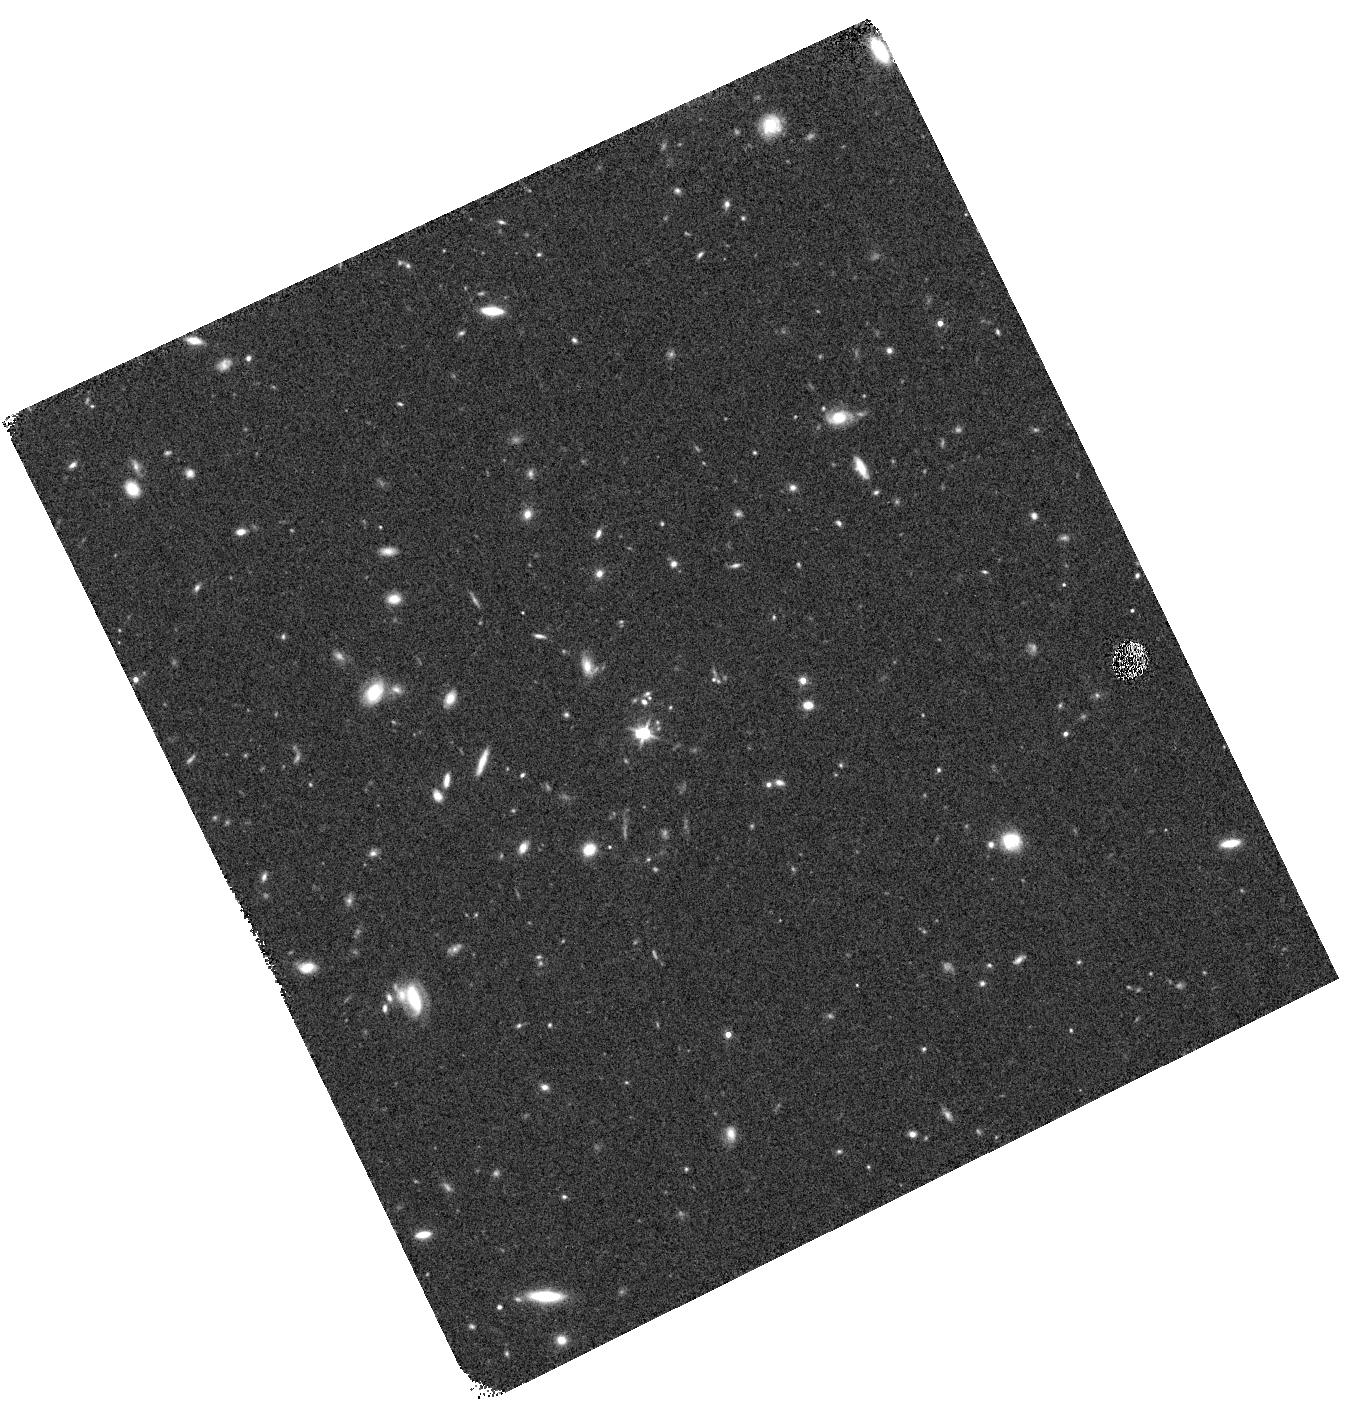
Target: J1211+0833. Instrument: WFC3/IR. Filter: F140W. Exposure: 8 min. Observation ID: hst_14200_01_wfc3_ir_f140w_icwu01

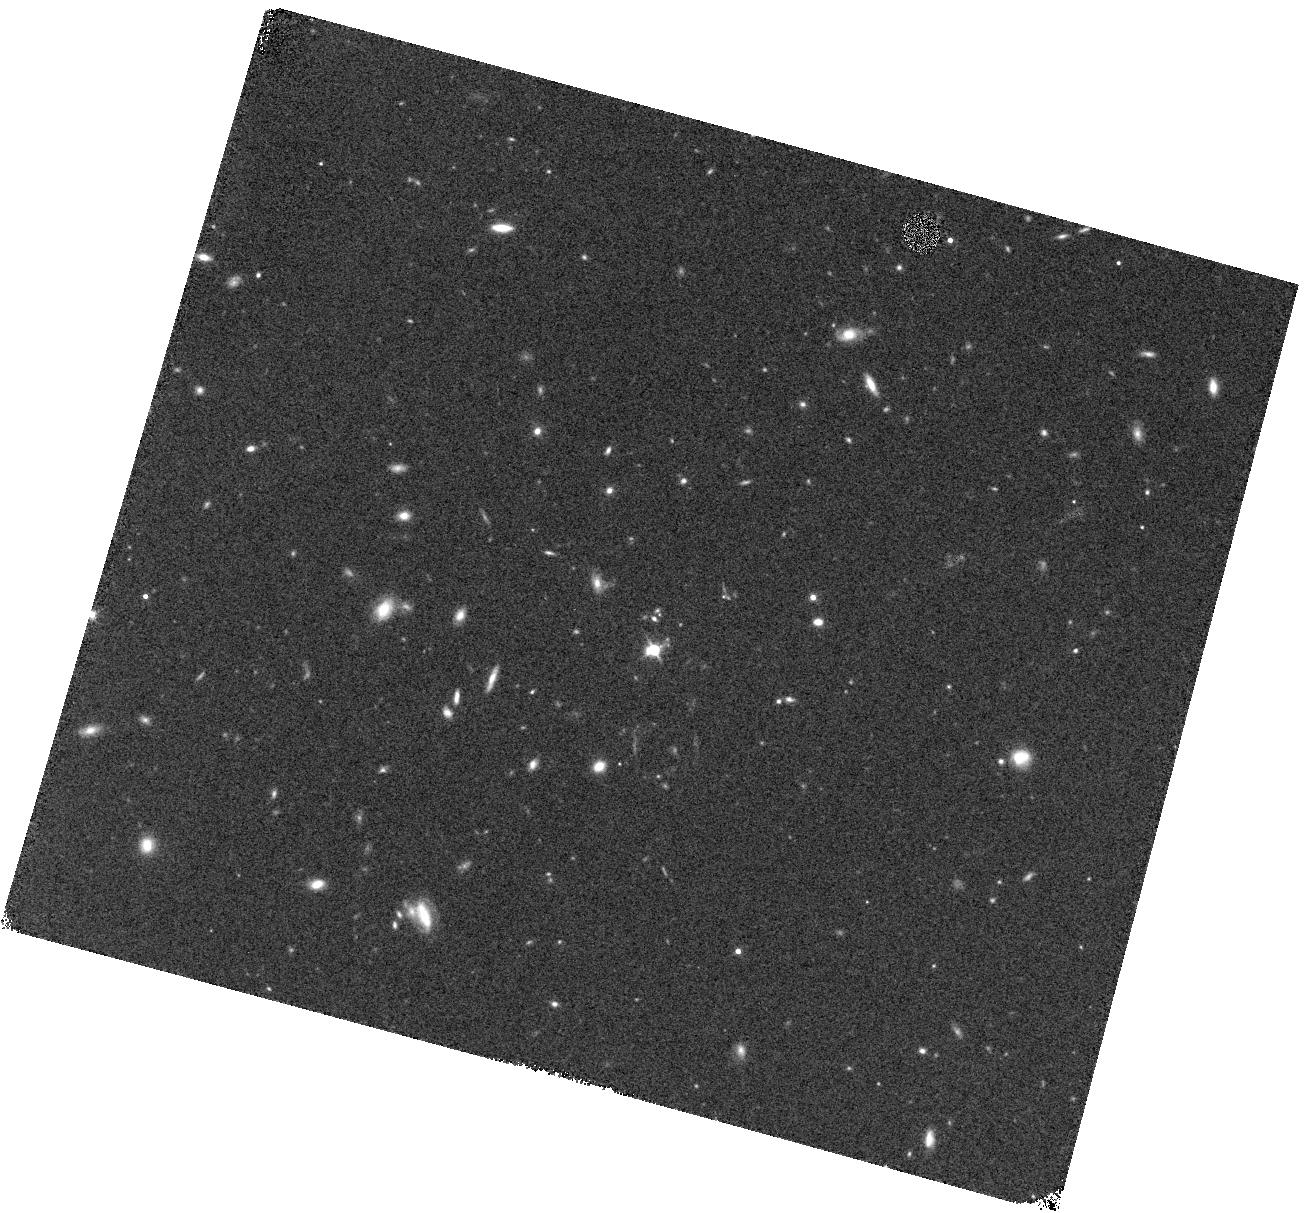
Target: J1211+0833. Instrument: WFC3/IR. Filter: F140W. Exposure: 8 min. Observation ID: hst_14200_03_wfc3_ir_f140w_icwu03

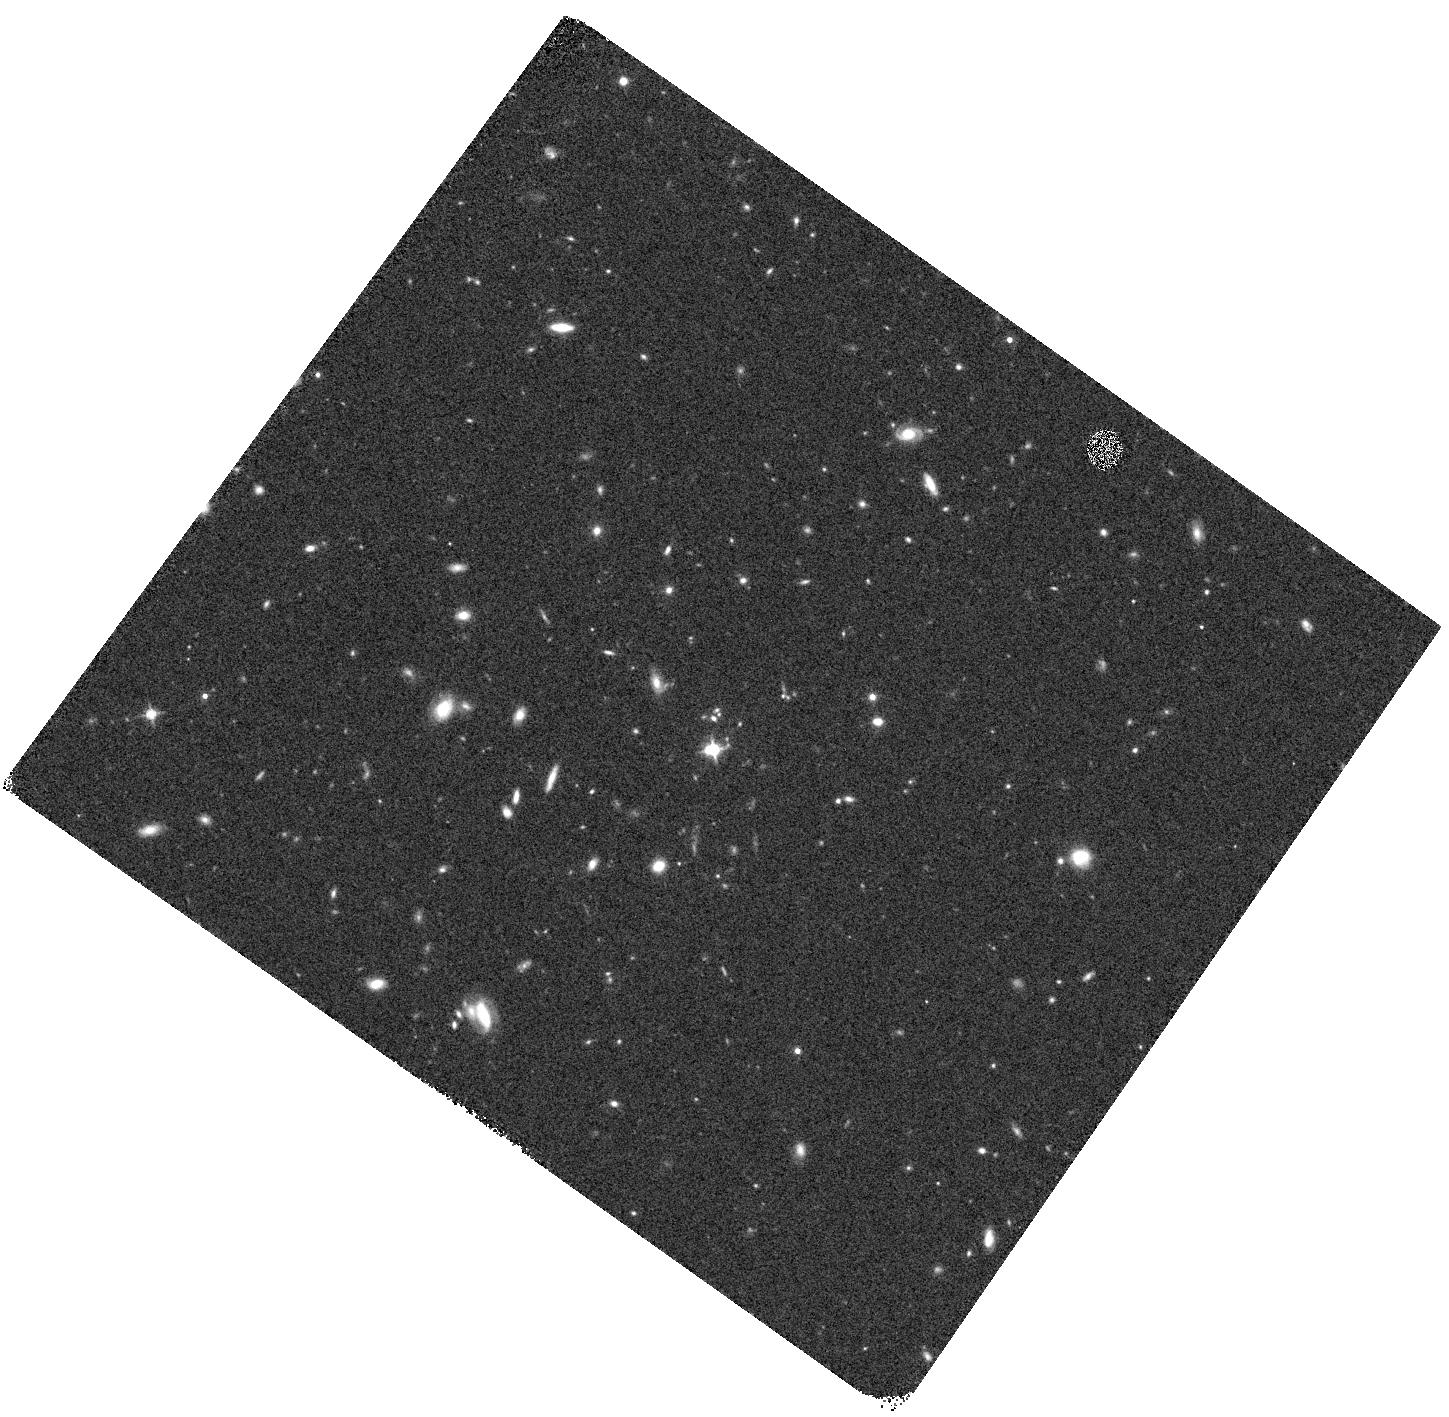
Target: J1211+0833. Instrument: WFC3/IR. Filter: F140W. Exposure: 8 min. Observation ID: hst_14200_02_wfc3_ir_f140w_icwu02

Revealing the host galaxy of a strong Milky Way-type 2175 Angstrom absorber at z = 2.12 (PI: Ma, Jingzhe)

We propose WFC3/IR G141 grism and F140W direct imaging observations (3 orbits) of a strong Milky Way-type 2175 Angstrom absorbing galaxy at z = 2.12 in the quasar spectrum towards QSO J1211+0833 from the Sloan Digital Sky Survey (SDSS). We conducted follow up observations with the Echelle Spectrograph and Imager (ESI) onboard the Keck-II telescope and the Ultraviolet and Visual Echelle Spectrograph (UVES) on the VLT. Given the simultaneous presence of C I, CO, and the 2175 Angstrom bump, combined with the high metallicity, high dust depletion level and overall low ionization state of the gas, J1211+0833 supports the scenario that the presence of the bump requires an evolved stellar population. We speculate that the host of the J1211+0833 2175 Angstrom bump is likely to be an evolved and chemically-enriched disk galaxy. The proposed observations will enable us to, for the first time, study the properties (morphology, impact parameter, star formation rate, stellar mass) of the host galaxy of a 2175 Angstrom absorber beyond the local Universe, which our existing observational data cannot provide. This population may be used as unique tracers of chemical enrichment and star-forming galaxies at high-redshift.